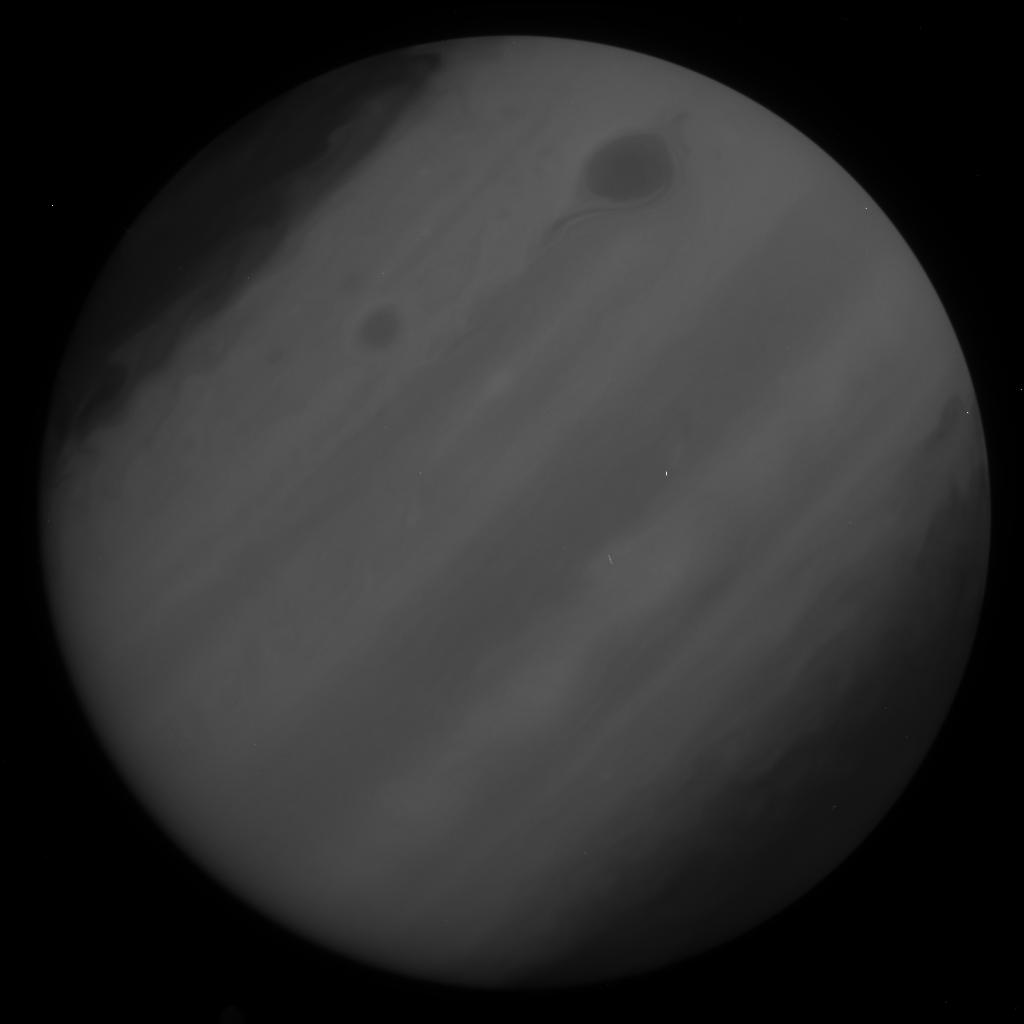
Target: JUPITER. Instrument: WFC3/UVIS. Filter: F225W. Exposure: 1 min. Observation ID: id9o20wkq

Wide Field Coverage for Juno (WFCJ): Jupiters 2D Wind Field and Cloud Structure (PI: Wong, Michael H.)

Juno will take novel measurements in the jovian system during HST Cycles 23, 24, and 25. This proposal supports Juno's neutral atmospheric investigation, which includes measurements with an IR imager/spectrometer (JIRAM) and the Microwave Radiometer (MWR). Both will achieve high spatial resolution as the orbiter swoops past Jupiter, in between the radiation belts and the cloud tops. But instrument fields of view are small compared to the planet, so HST observations would provide valuable context and complementary information. We propose to measure Jupiter's 2D wind field, as well as UV/optical cloud colors (and their evolution). We will measure winds using sets of global maps that cover two of Juno's perijove passes, characterizing the time-varying dynamics of waves, jets, vortices, and storms. The remaining perijove passes will be covered by snapshot (1-orbit) visits, sufficient to characterize feature morphology along each Juno track at high resolution. These observations will give crucial context for MWR observations and enable more precise retrievals from MWR data. Earth-based support is particularly important for Juno, due to its highly eccentric orbit and specialized instrumentation. WFC3/UVIS imaging can play an important role in the effort, since no other facility can obtain precise 2D wind fields and UV/optical photometry at high spatial resolution. Without the HST component of this campaign, key dynamical constraints will be missing.